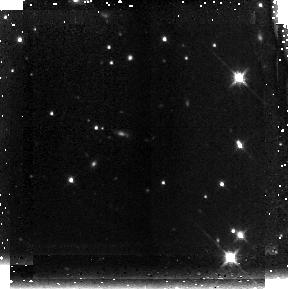
Target: GRB061222A. Instrument: NICMOS/NIC3. Filter: F160W. Exposure: 43 min. Observation ID: n9y810020

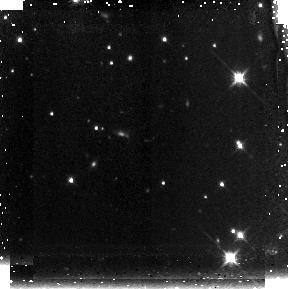
Target: GRB061222A. Instrument: NICMOS/NIC3. Filter: F160W. Exposure: 43 min. Observation ID: n9y809010

Gotcha Using Swift GRBs to Pinpoint the Highest Redshift Galaxies (PI: Berger, Edo)

While there is convincing evidence that the Universe was reionized between redshifts of 6.5 and 15, the role of galaxies in this process is still not understood. Several star-forming galaxies at z~6 have been identified in recent deep, narrow-field surveys, but the expensive observations along with cosmic variance and contamination make it difficult to assess their contribution to reionization, or to significantly increase the sample. It has now been demonstrated that gamma-ray bursts (GRBs) exist at z>6, and we have already obtained HST and Spitzer observations of the host galaxy of GRB050904 at z=6.295 using our Cycle 14 program. GRBs have the advantage of being an uncontaminated signpost for star-formation, and their afterglows are sufficiently bright even at z>6 to allow photometric selection (via the Ly-alpha drop out technique) with 2-5 meter telescopes. Spectroscopic confirmation, including detailed information on the host ISM, is also likely (as demonstrated in the case of GRB050904). Using our approved TOO programs at an extensive range of facilities (2-5 m telescopes up to Keck/Magellan/Gemini), we can rapidly find afterglows at z>6 and easily distinguish them from dusty low redshift bursts. This approach is highly efficient compared to current techniques, especially at z>7. Our large allocation on Keck/Magellan/Gemini will also be used to obtain spectroscopy of the afterglows and host galaxies. Here we request to continue our program of imaging GRB-selected z>6 galaxies with NICMOS (z>6), ACS (z~6), and Spitzer/IRAC to characterize their properties (SFR, age, morphology, extinction), and begin to address their role in reionization. These observations are requested as >2 month TOOs, allowing flexibility of scheduling and at the same time taking a unique and timely advantage of the exquisite performance of three of NASA's premier missions.